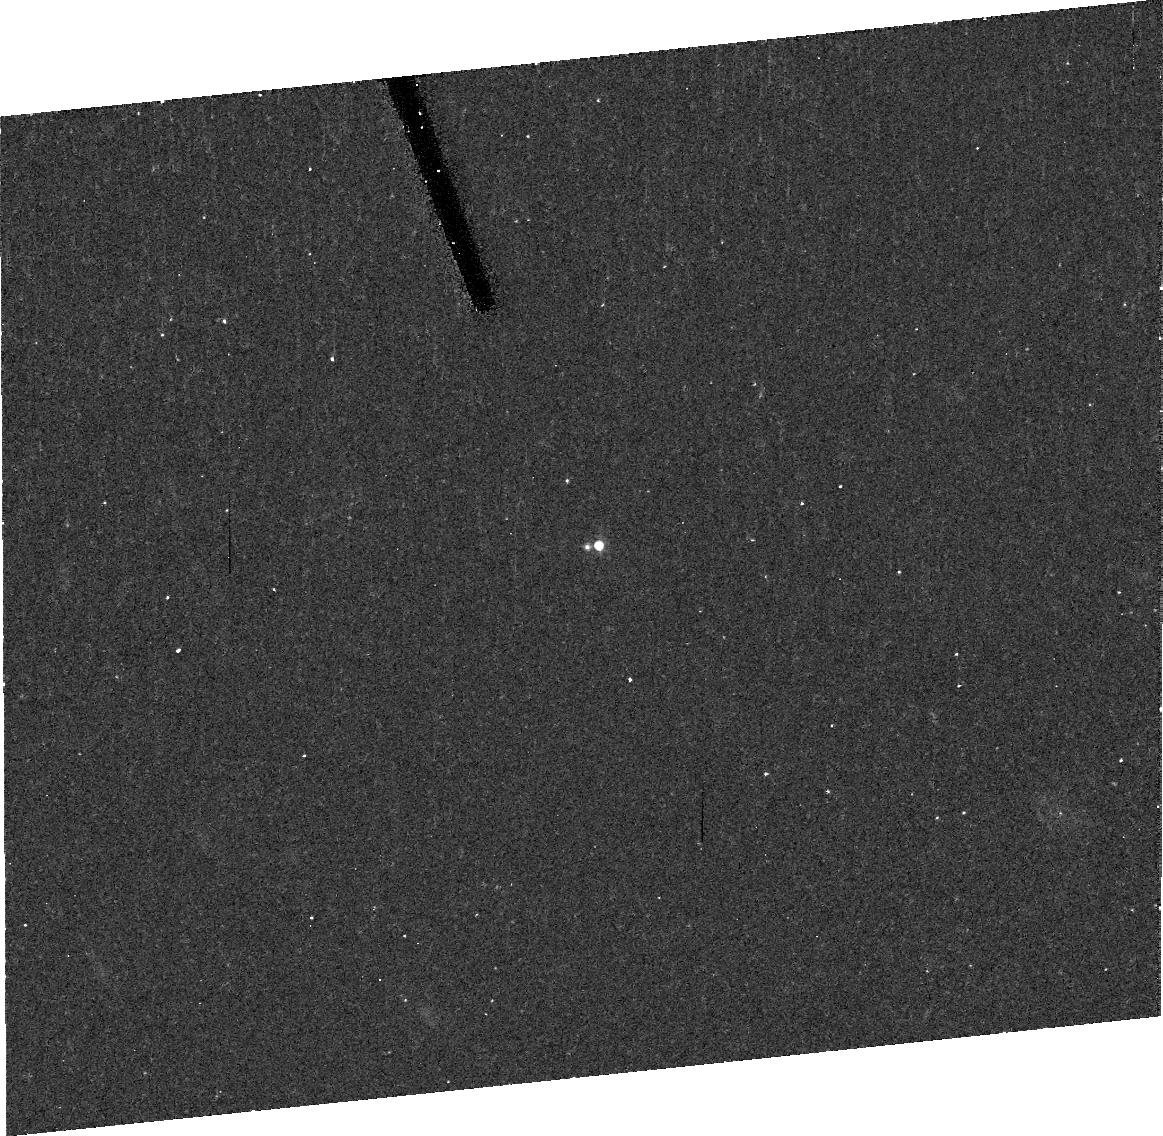
Target: J98SG5M-COPY. Instrument: ACS/HRC. Filter: F606W. Exposure: 20 min. Observation ID: j8rl16010

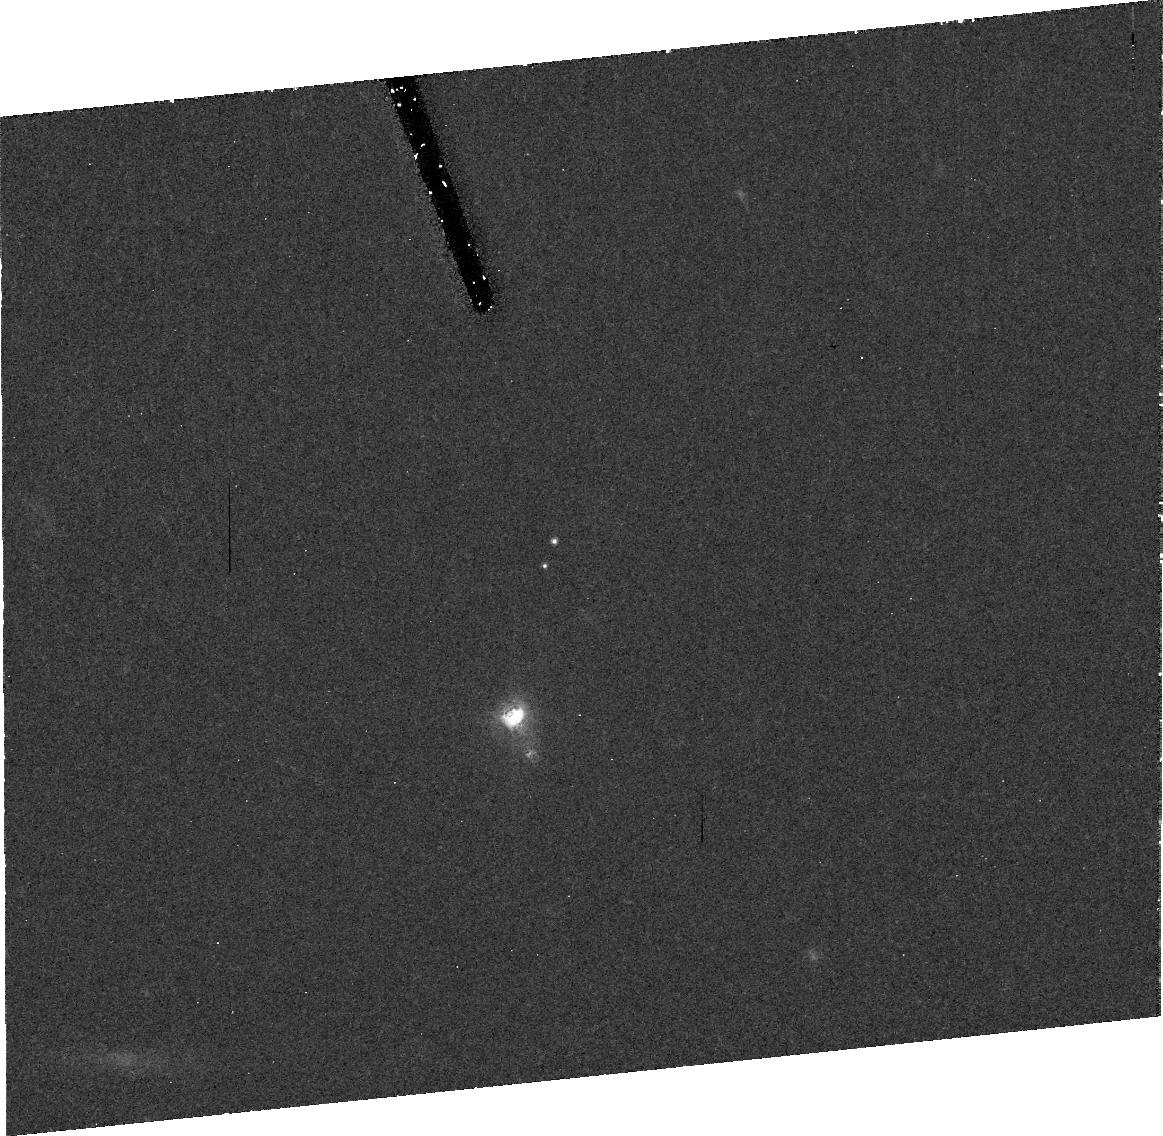
Target: K00CA5F. Instrument: ACS/HRC. Filter: F606W. Exposure: 41 min. Observation ID: j8rl01010

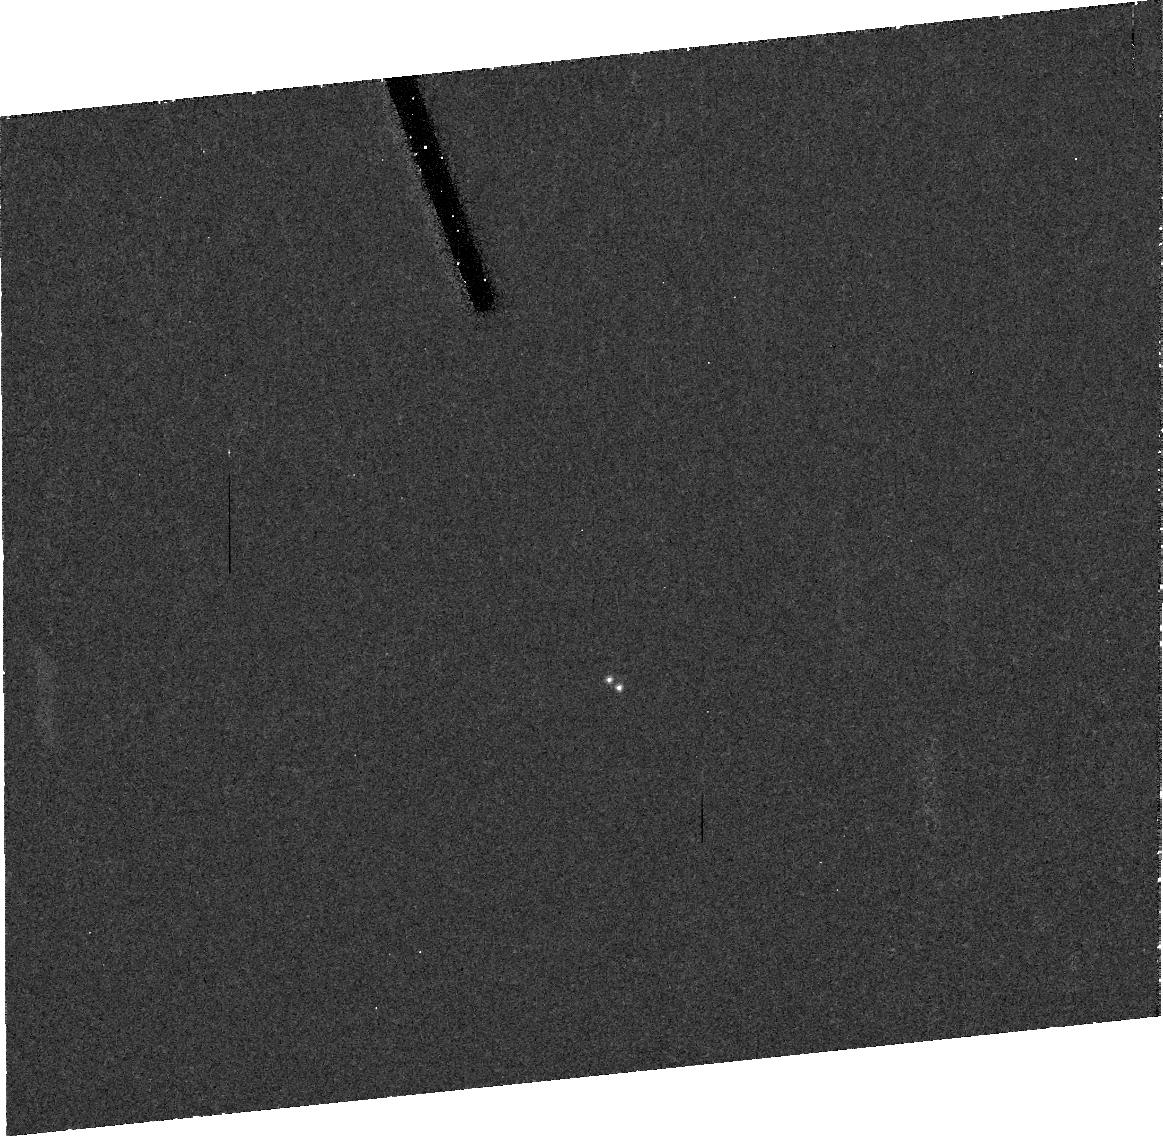
Target: J97C29Q. Instrument: ACS/HRC. Filter: F606W. Exposure: 41 min. Observation ID: j8rl23010

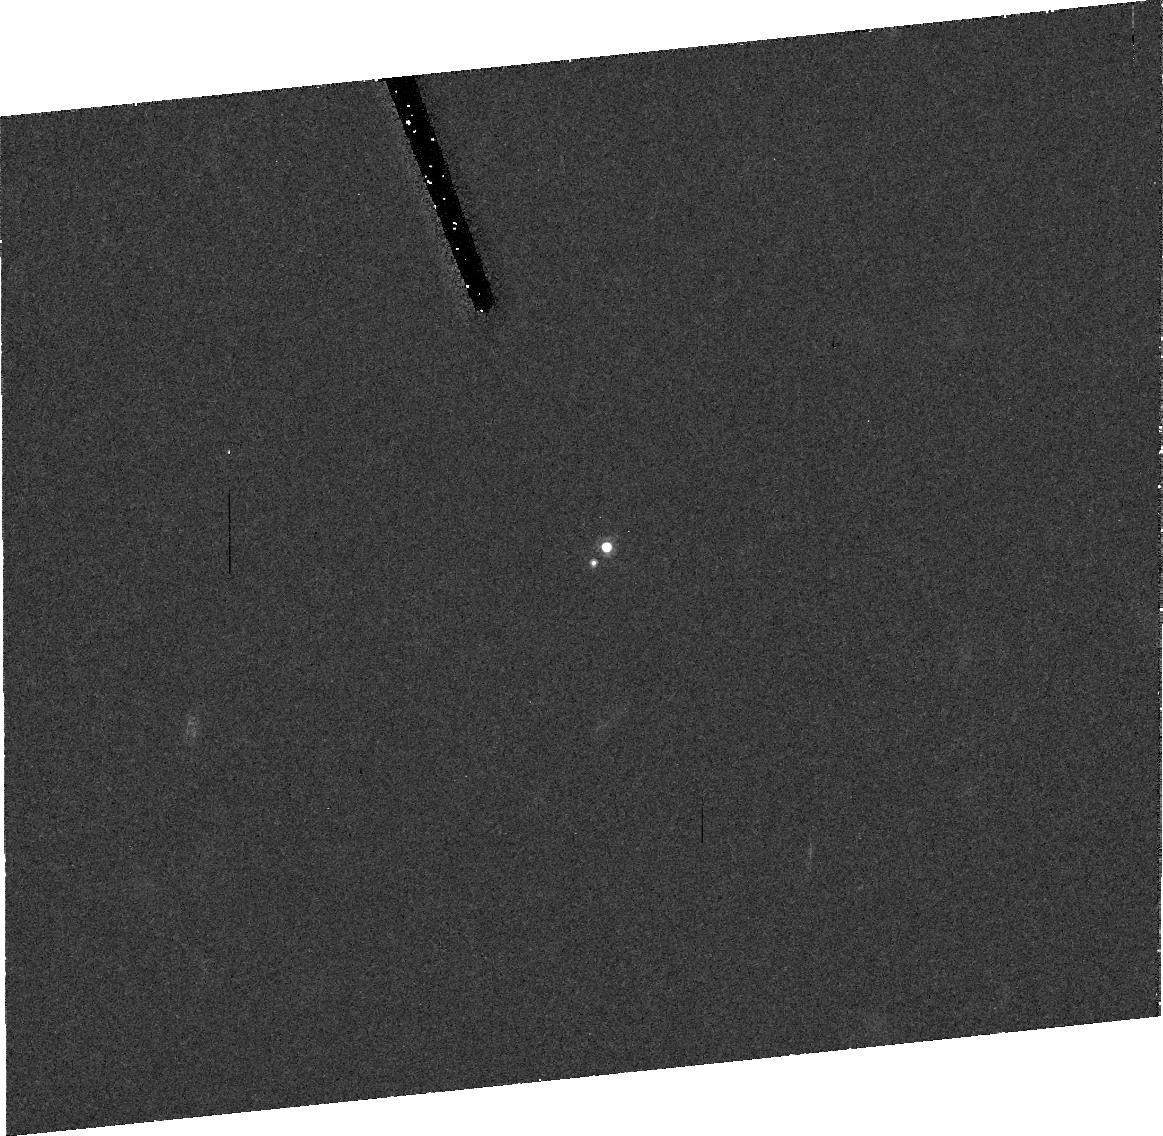
Target: J98SG5M. Instrument: ACS/HRC. Filter: F606W. Exposure: 41 min. Observation ID: j8rl11010

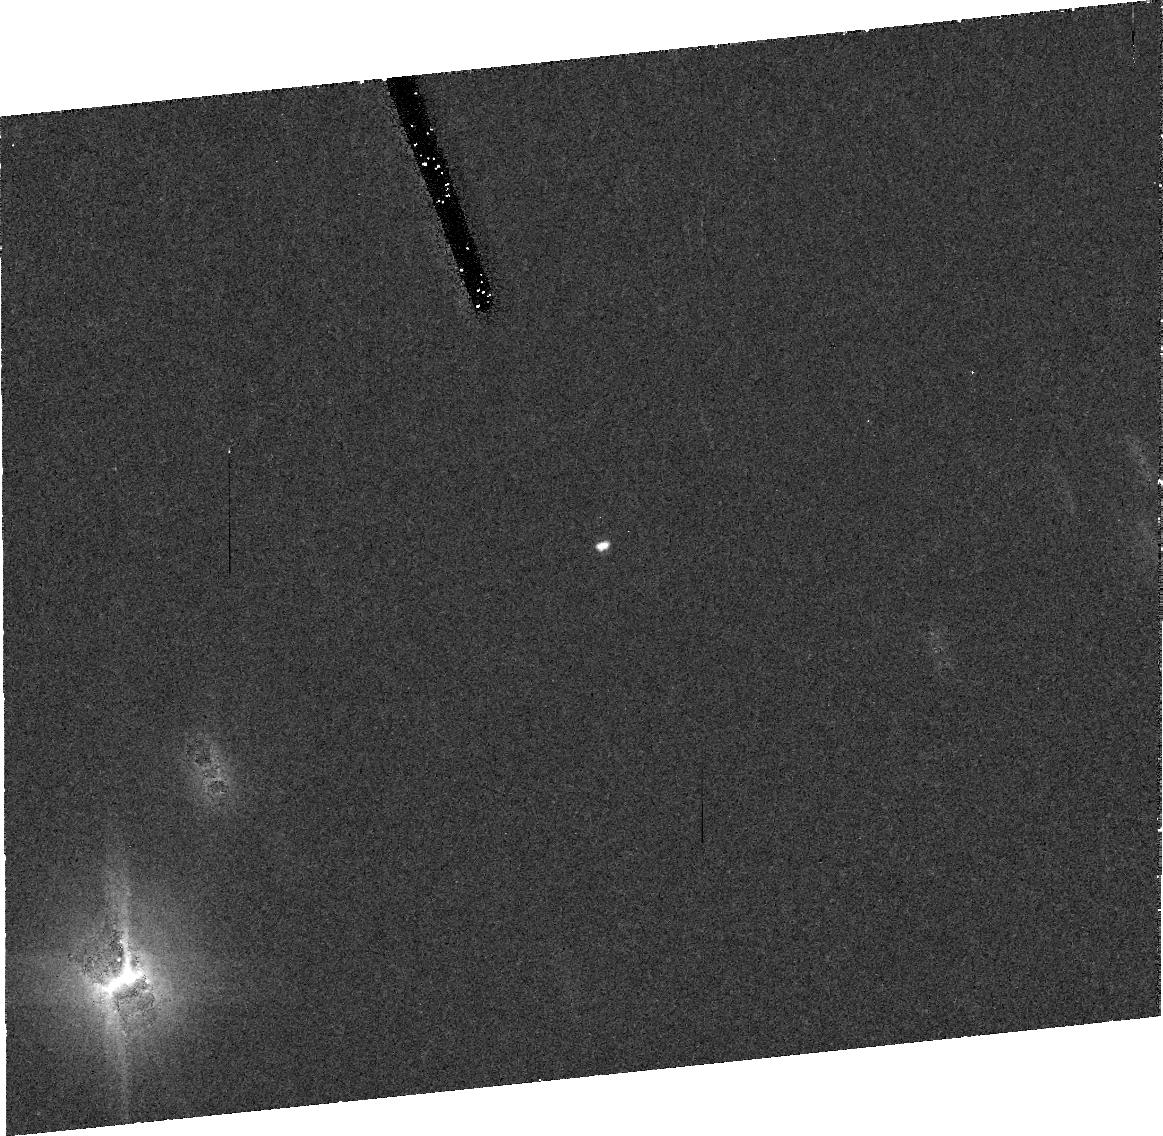
Target: K01QT8C. Instrument: ACS/HRC. Filter: F606W. Exposure: 41 min. Observation ID: j8rl17010

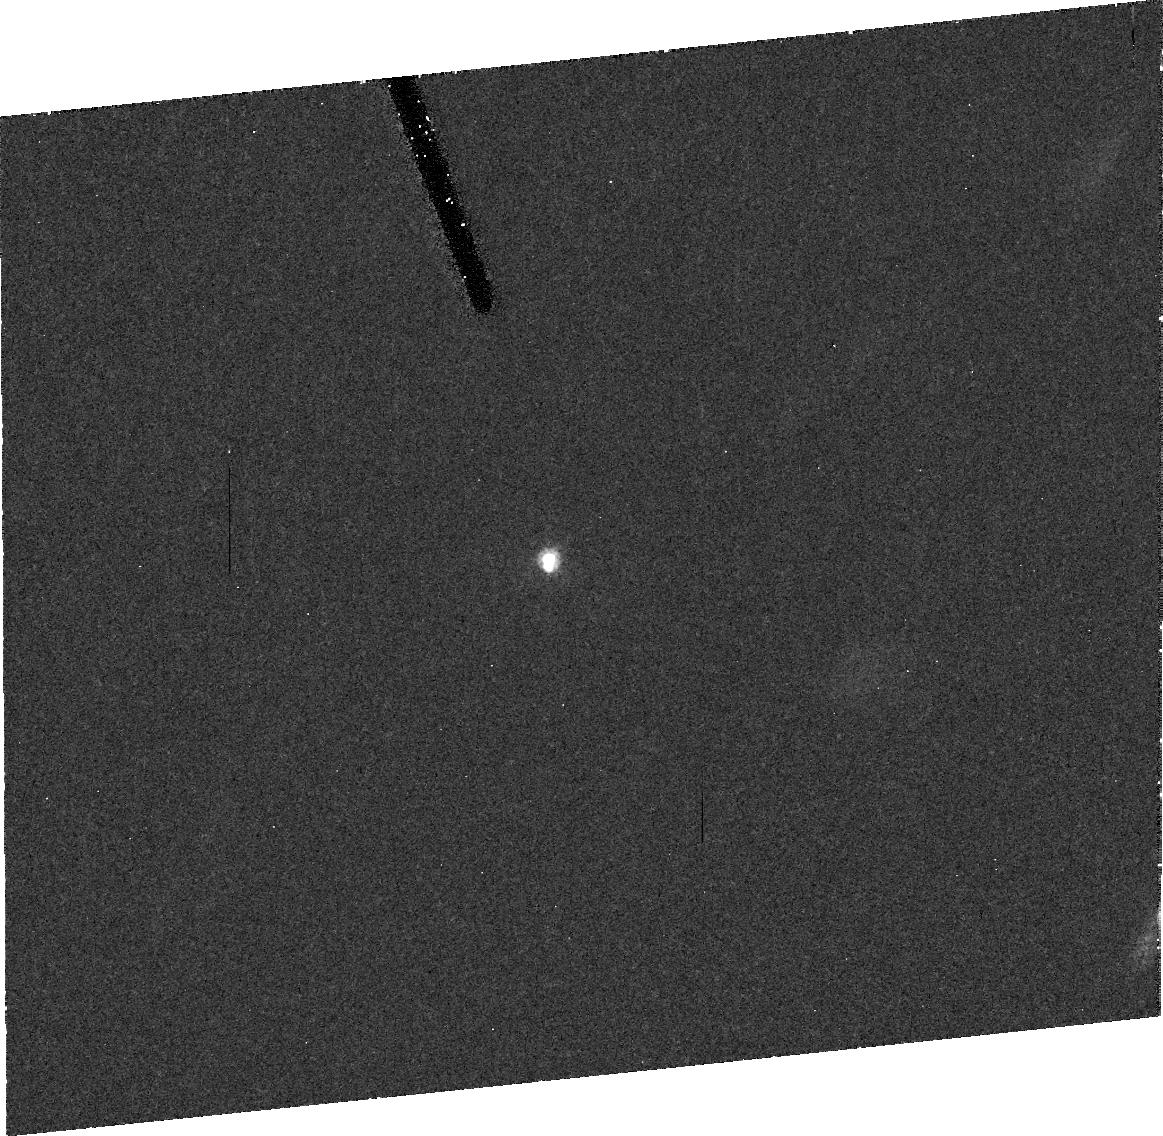
Target: J99T36C. Instrument: ACS/HRC. Filter: F606W. Exposure: 41 min. Observation ID: j8rl07010

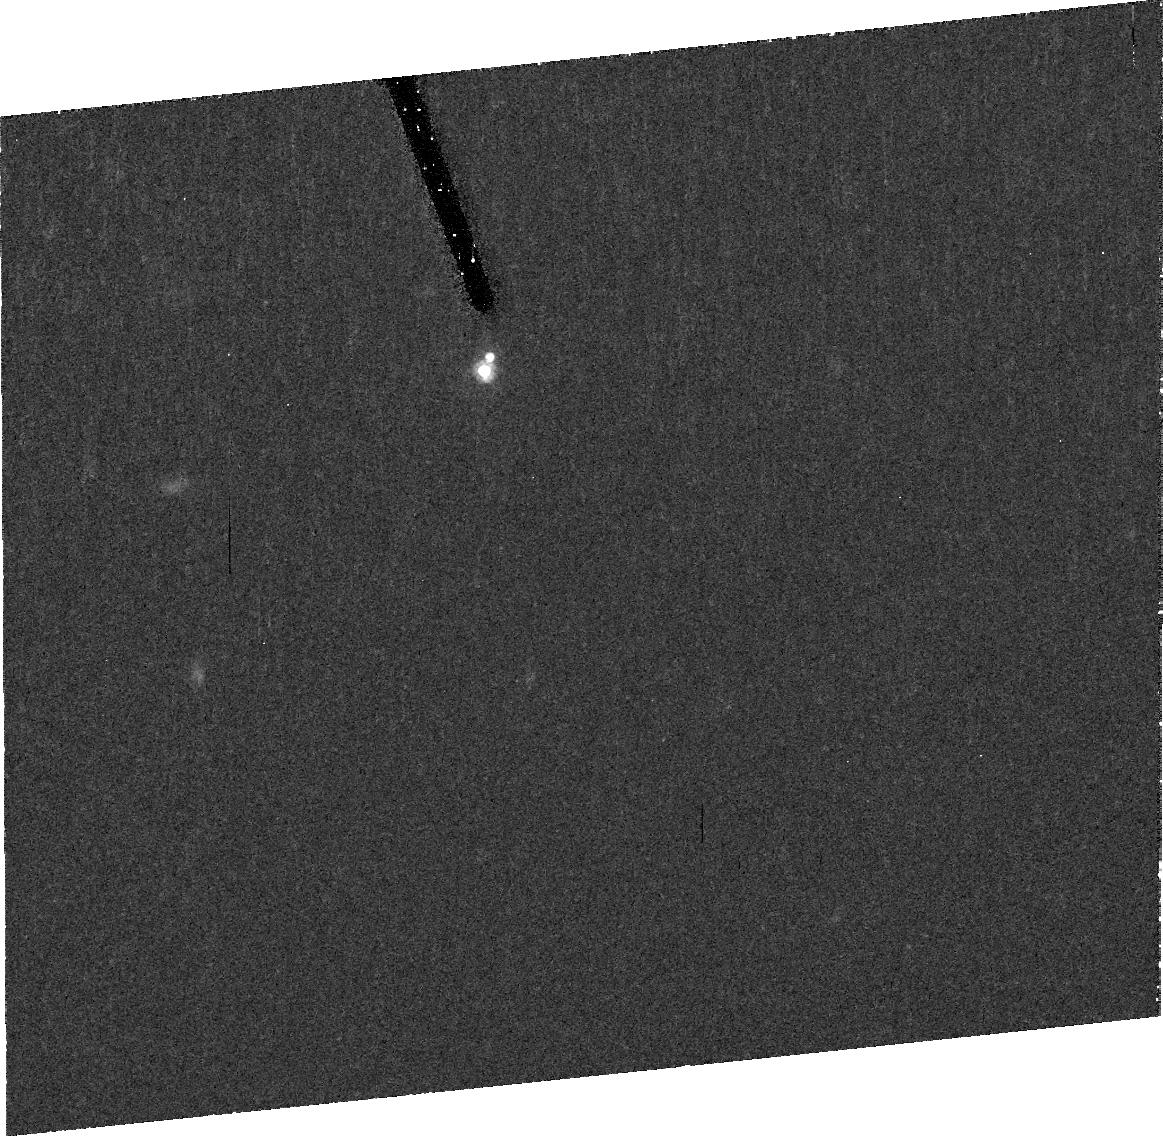
Target: J99T36C-COPY. Instrument: ACS/HRC. Filter: F606W. Exposure: 41 min. Observation ID: j8rl04010

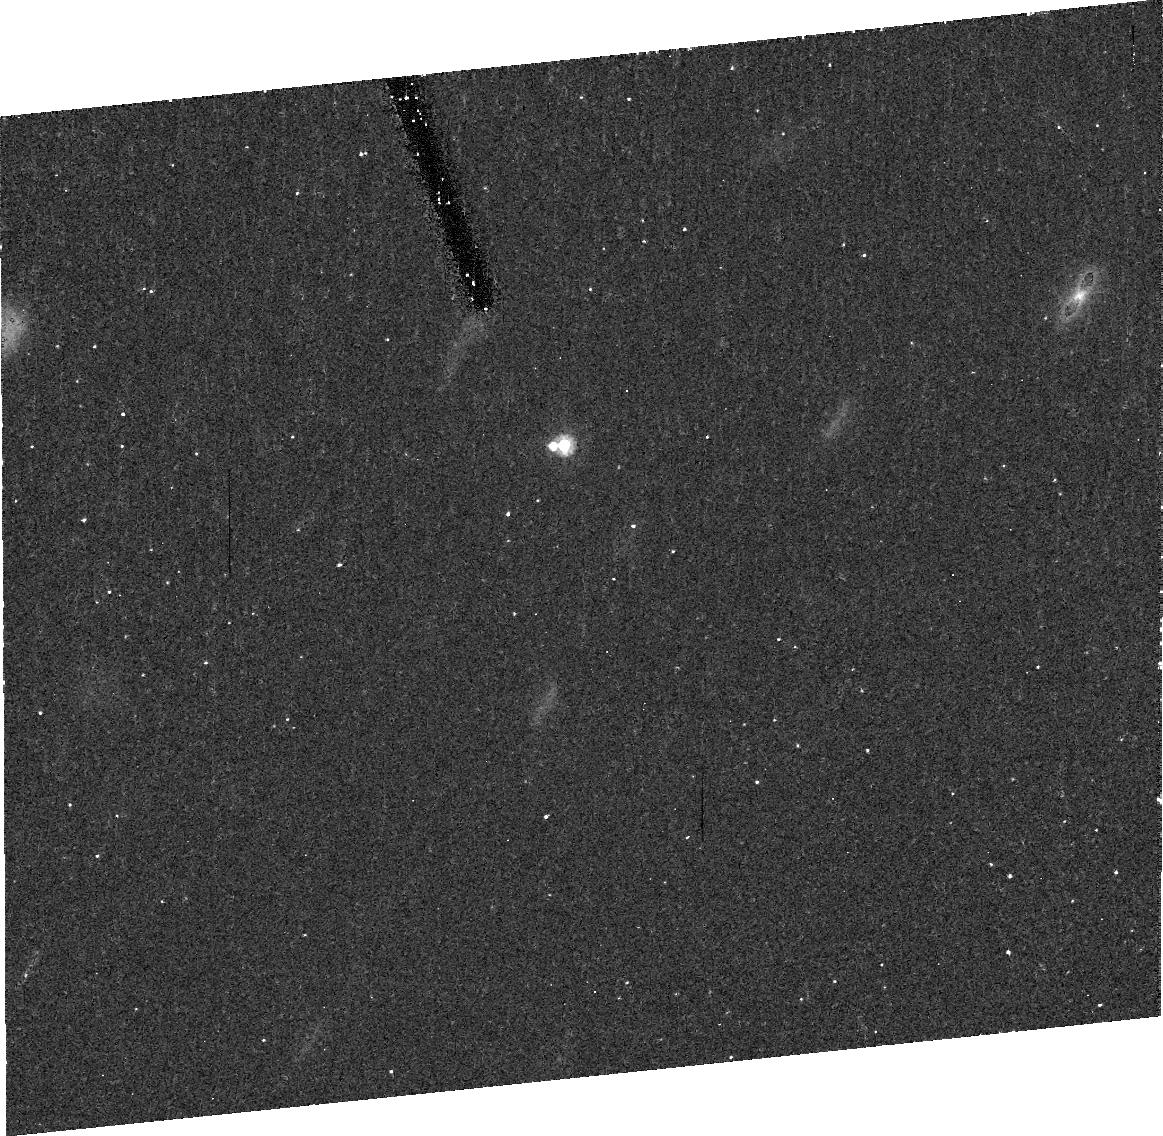
Target: 1999TC36. Instrument: ACS/HRC. Filter: F606W. Exposure: 20 min. Observation ID: j8rl10010

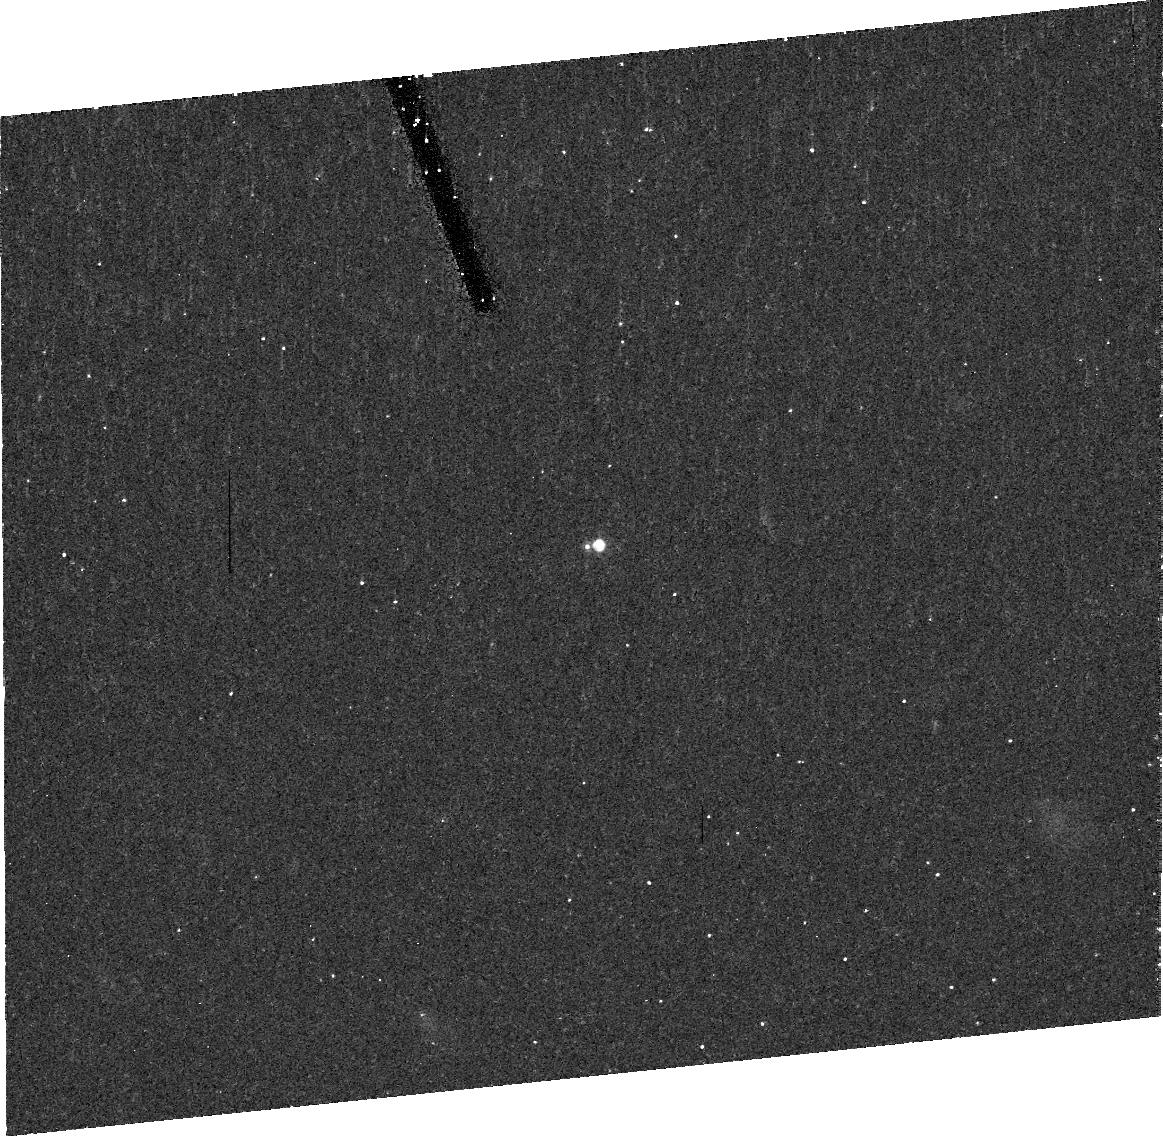
Target: J98SG5M-COPY. Instrument: ACS/HRC. Filter: F814W. Exposure: 20 min. Observation ID: j8rl16020

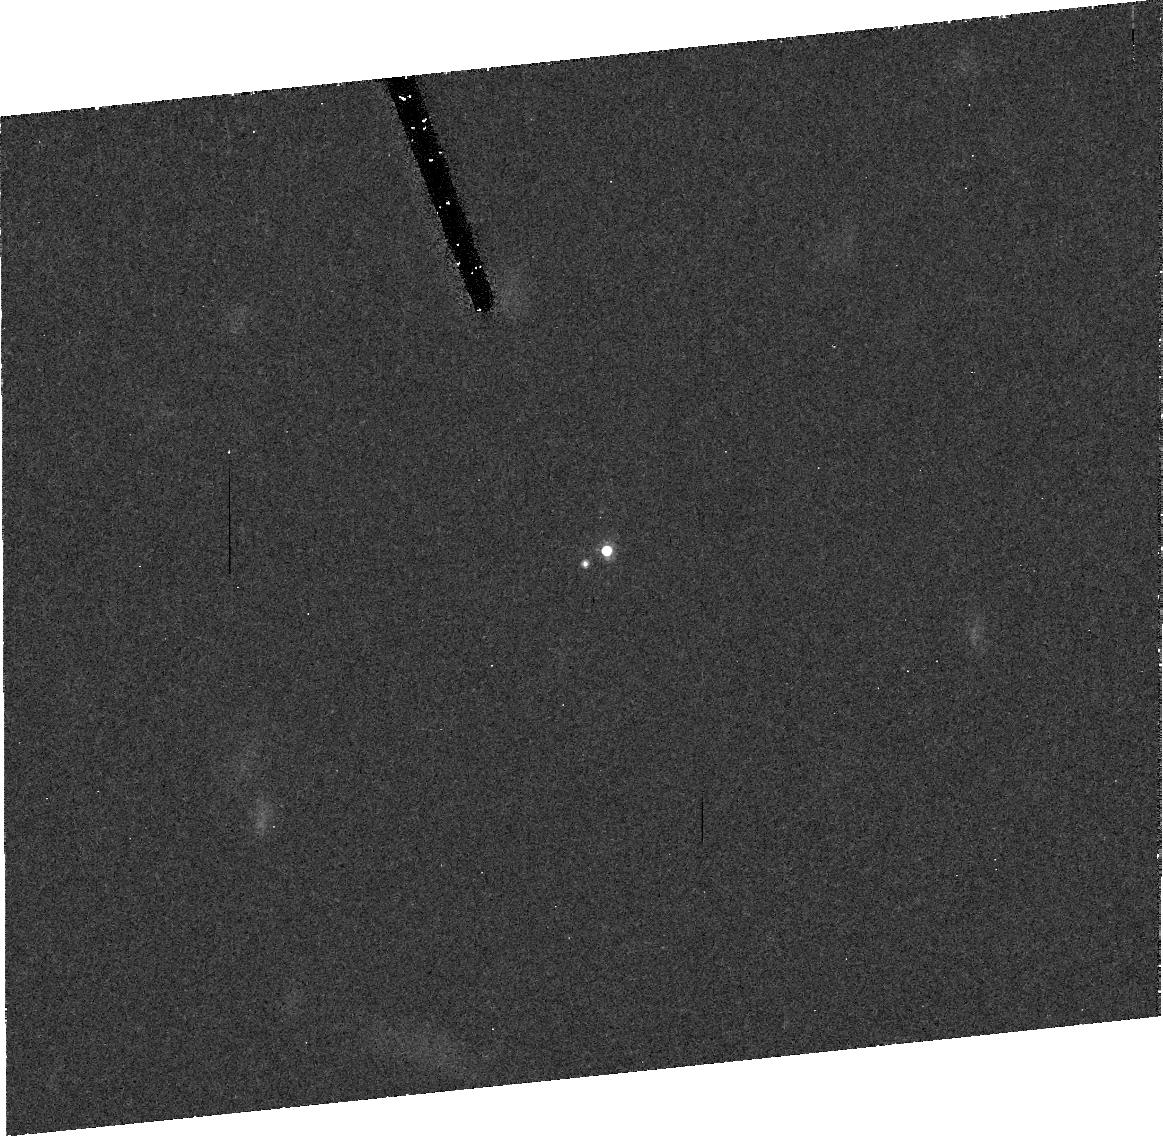
Target: J98SG5M. Instrument: ACS/HRC. Filter: F606W. Exposure: 41 min. Observation ID: j8rl13010

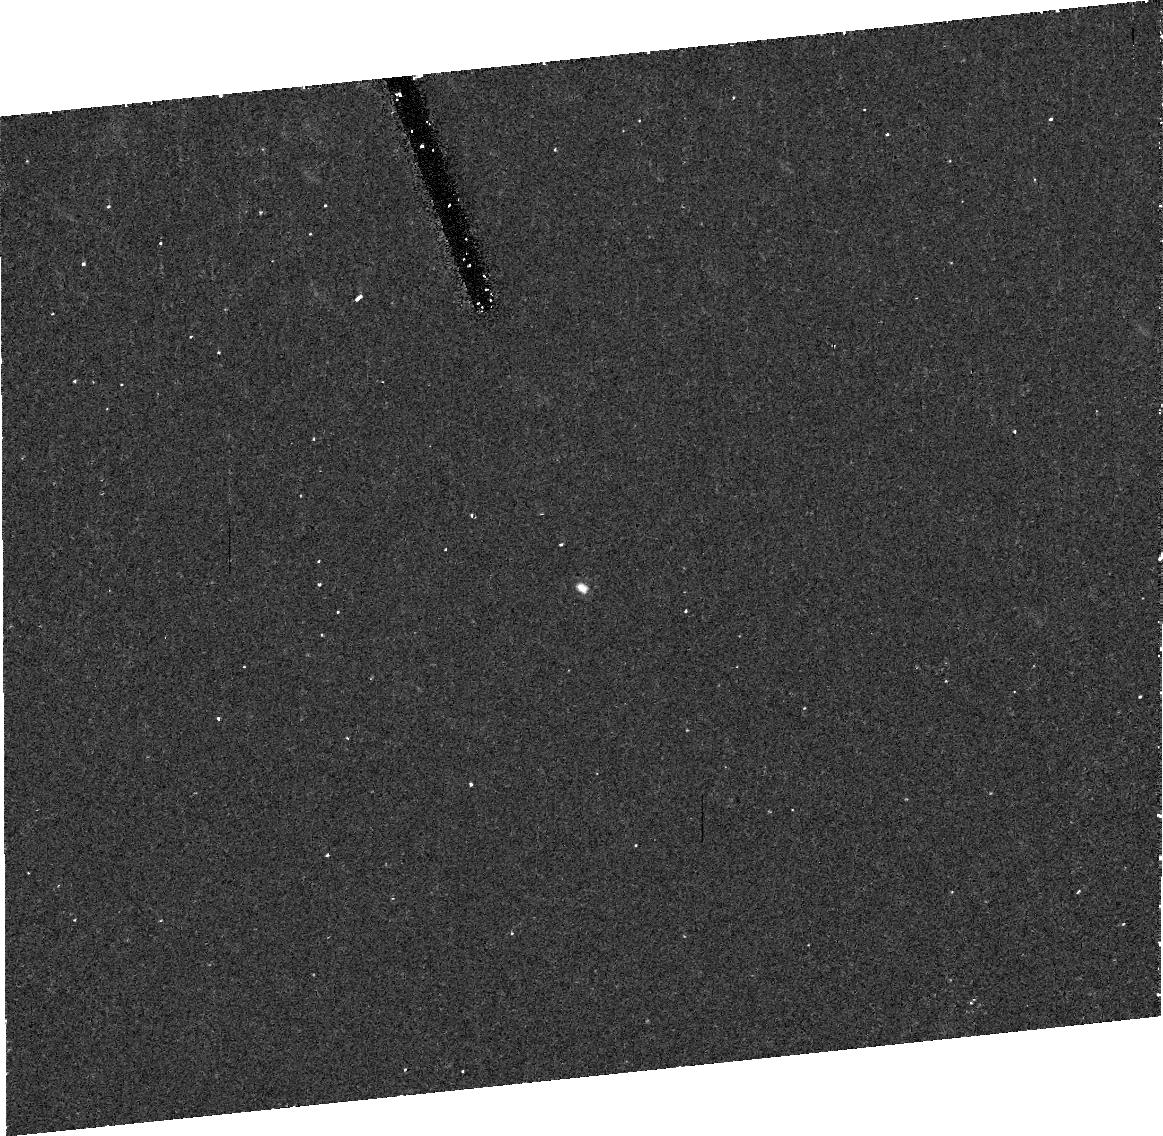
Target: K01QT8C. Instrument: ACS/HRC. Filter: F606W. Exposure: 20 min. Observation ID: j8rl22010

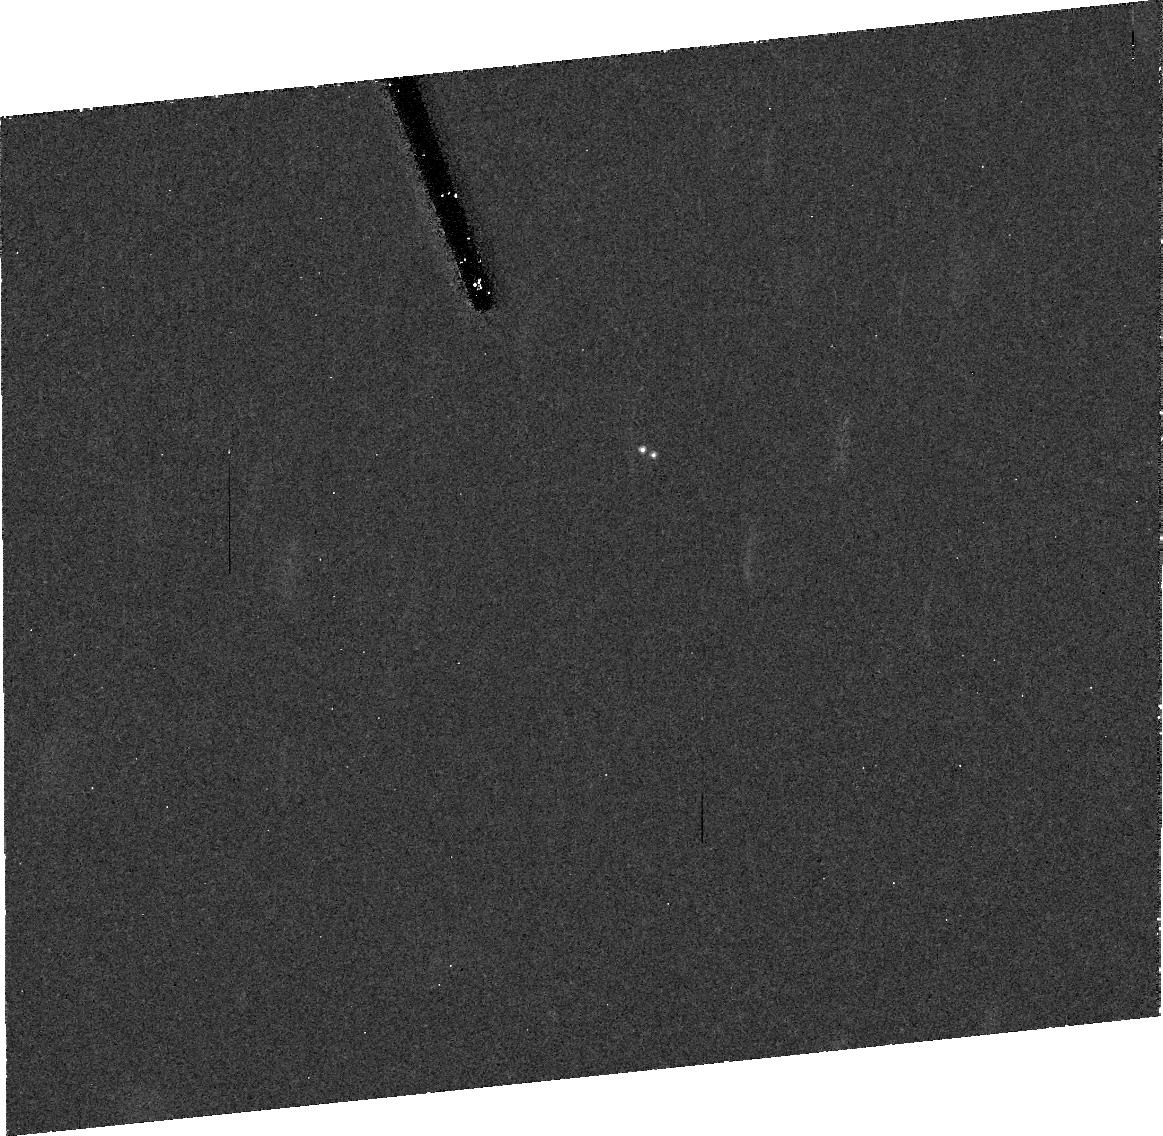
Target: J97C29Q. Instrument: ACS/HRC. Filter: F606W. Exposure: 41 min. Observation ID: j8rl24010

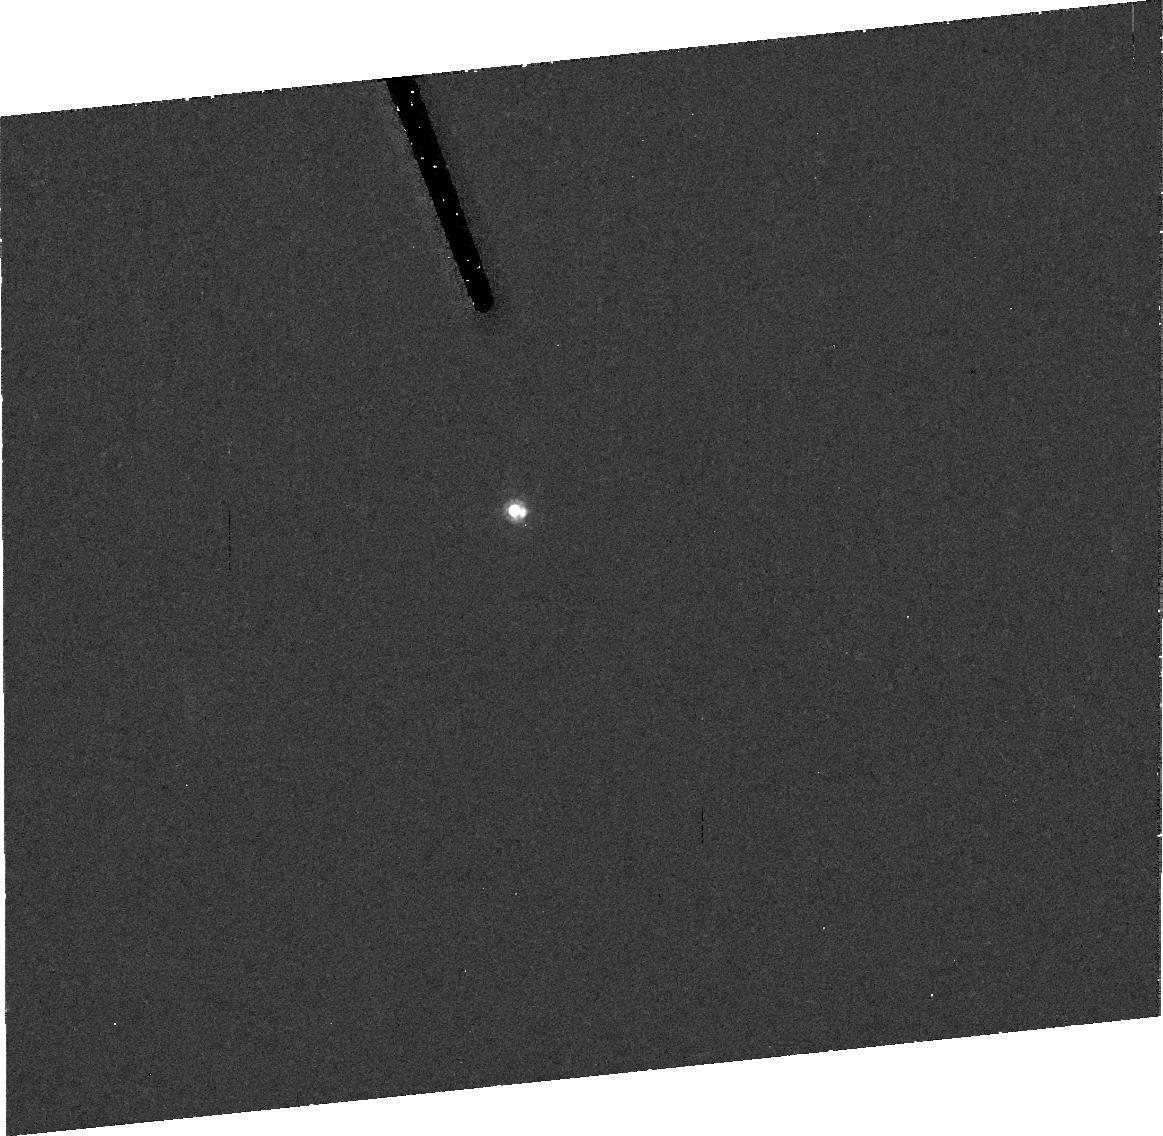
Target: J99T36C. Instrument: ACS/HRC. Filter: F606W. Exposure: 41 min. Observation ID: j8rl09010

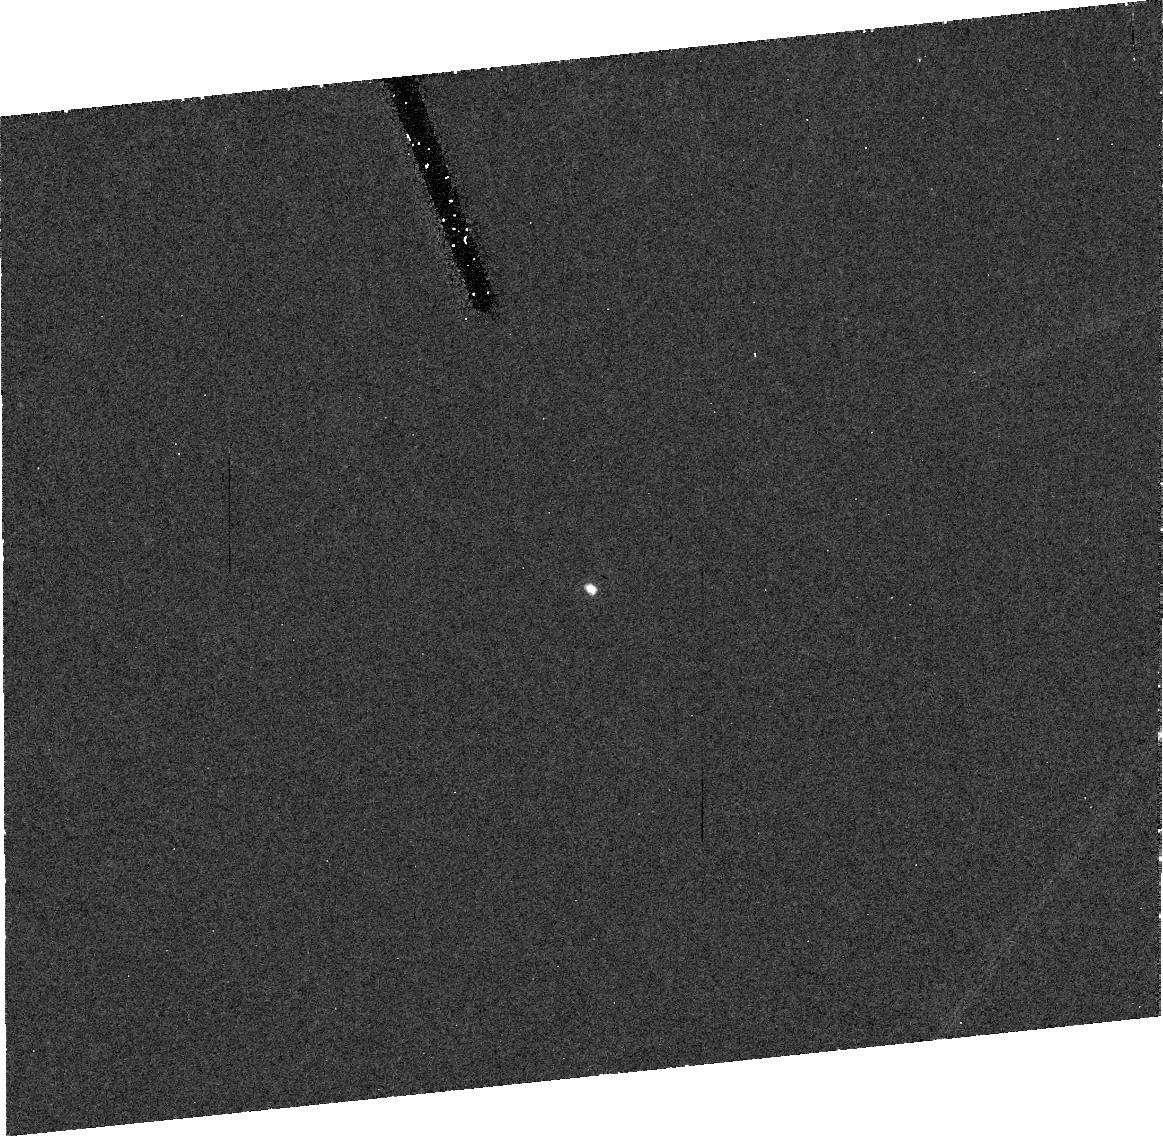
Target: K01QT8C. Instrument: ACS/HRC. Filter: F606W. Exposure: 41 min. Observation ID: j8rl18010

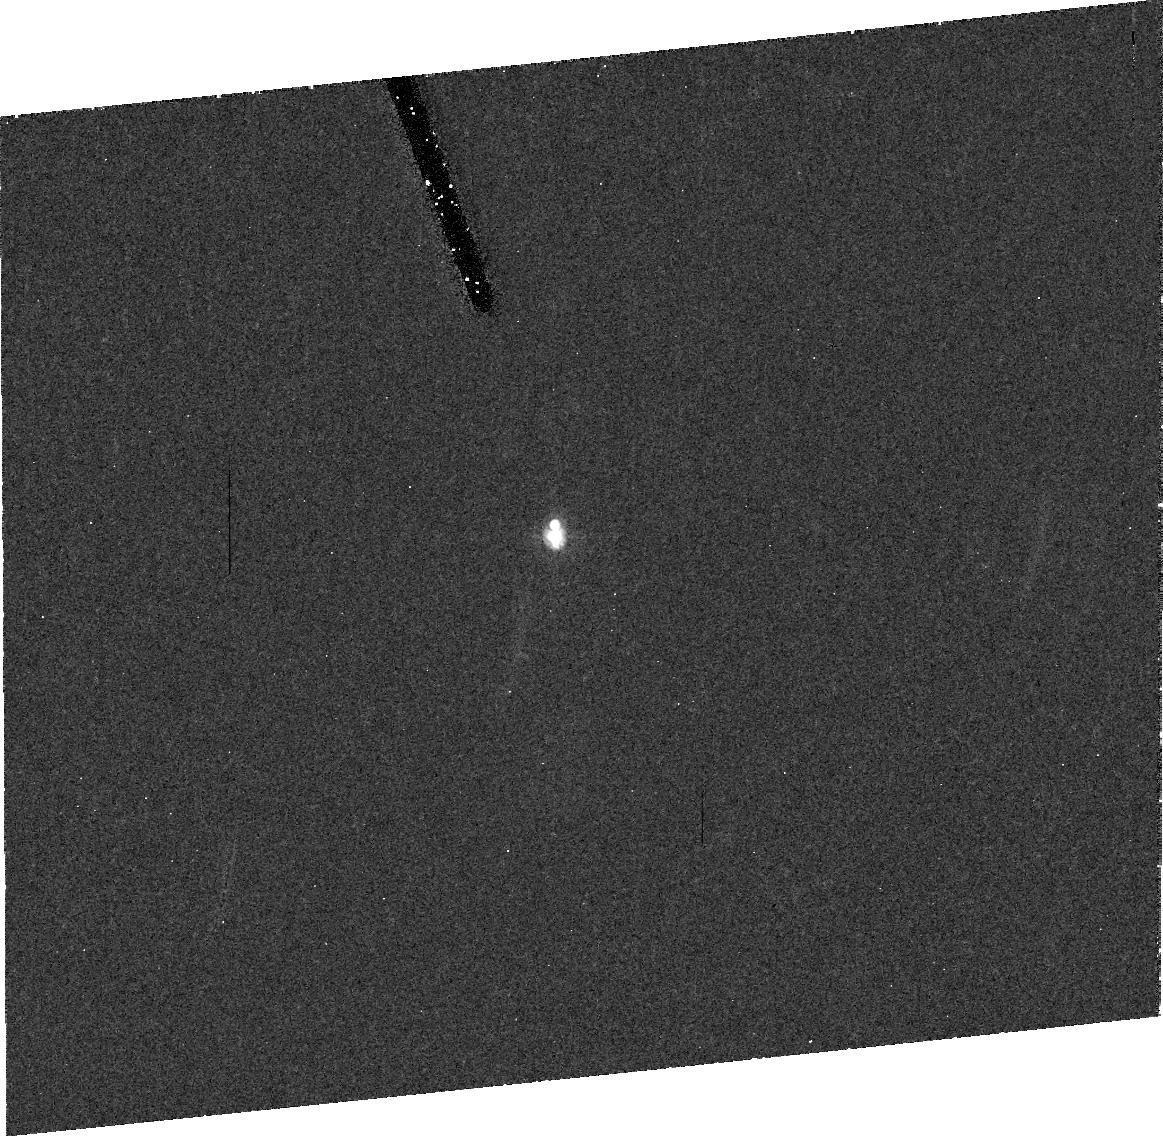
Target: J99T36C. Instrument: ACS/HRC. Filter: F606W. Exposure: 41 min. Observation ID: j8rl08010

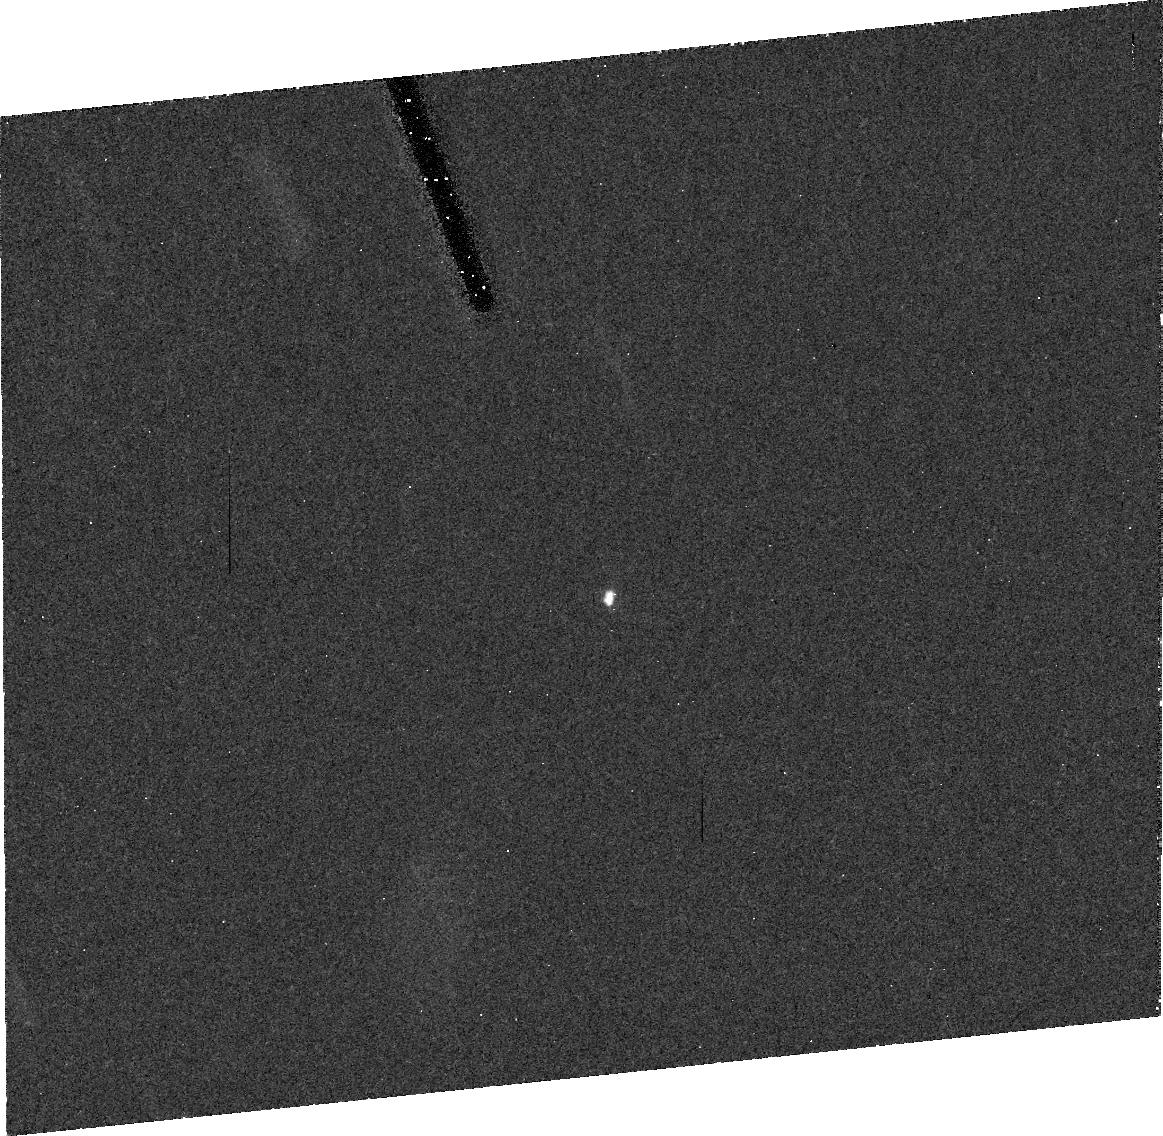
Target: K01QT8C. Instrument: ACS/HRC. Filter: F606W. Exposure: 41 min. Observation ID: j8rl20010

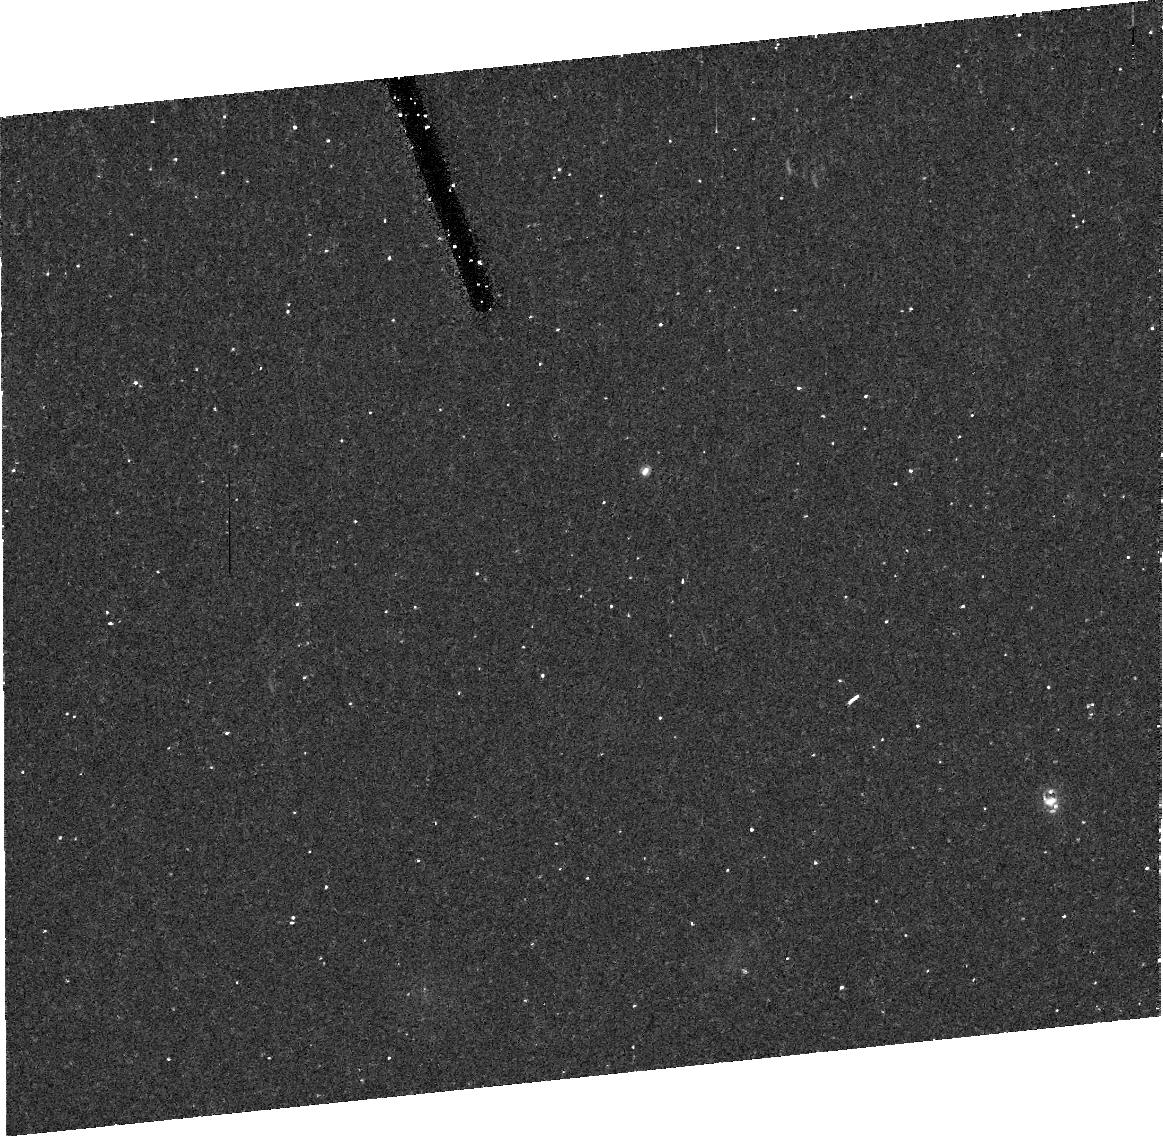
Target: J97C29Q. Instrument: ACS/HRC. Filter: F814W. Exposure: 20 min. Observation ID: j8rl25020

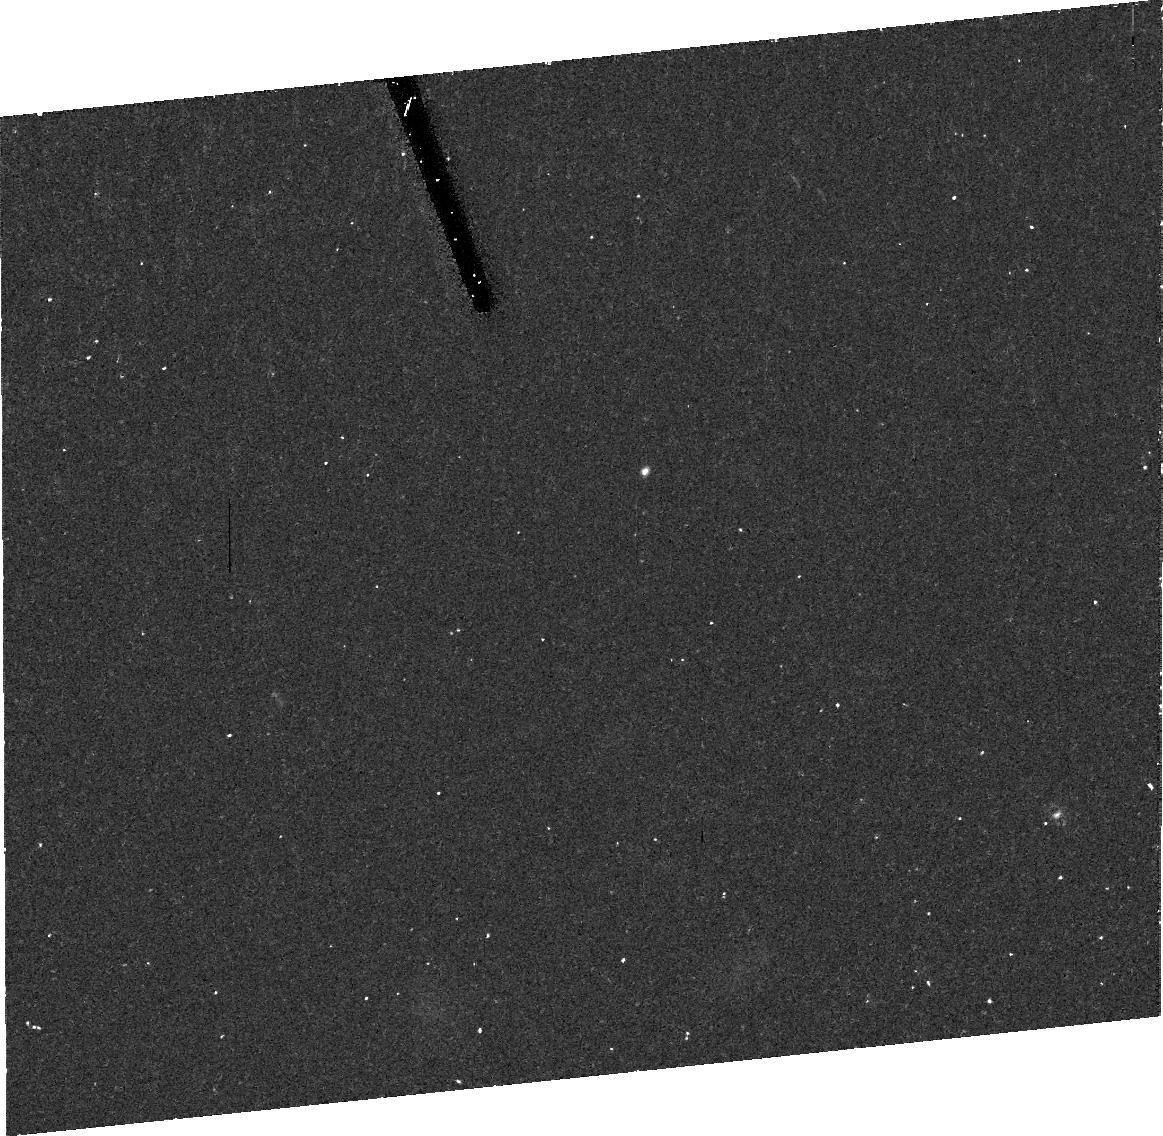
Target: J97C29Q. Instrument: ACS/HRC. Filter: F606W. Exposure: 20 min. Observation ID: j8rl25010

Binary systems in the Kuiper Belt (PI: Margot, Jean-Luc)

The properties of the orbits of Kuiper belt object (KBO) satellites hold keys to fundamental insight into masses and densities of KBOs, the interaction history of the early solar system, the internal structure of distant ice-rock bodies, and even the genesis of the Pluto-Charon binary. Within the past 18 months, 9 KBO satellite systems have been discovered, allowing for the first time the possibility of characterizing a sample of KBO satellite orbital properties. We propose HRC observations to determine satellite orbits in the 6 best cases. We have carefully devised a strategy for each of these 6 systems to make maximum use of ground-based observations, previous HST observations, and the smallest possible number of new HST observations. Our proposed observations will efficiently provide highly reliable orbital solutions which are critical to achieving the scientific promise available from the study of these systems. Our strategy relies heavily on extensive Monte Carlo simulations to define optimal times of observing such that each new point obtained gives maximum leverage for refining the orbital solution. We find that with this strategy we can provide mass solutions for all 6 systems to an accuracy of better than 10\% using only 25 new HST observations. This highly efficient program provides extreme scientific output with optimal use of scarce resources.